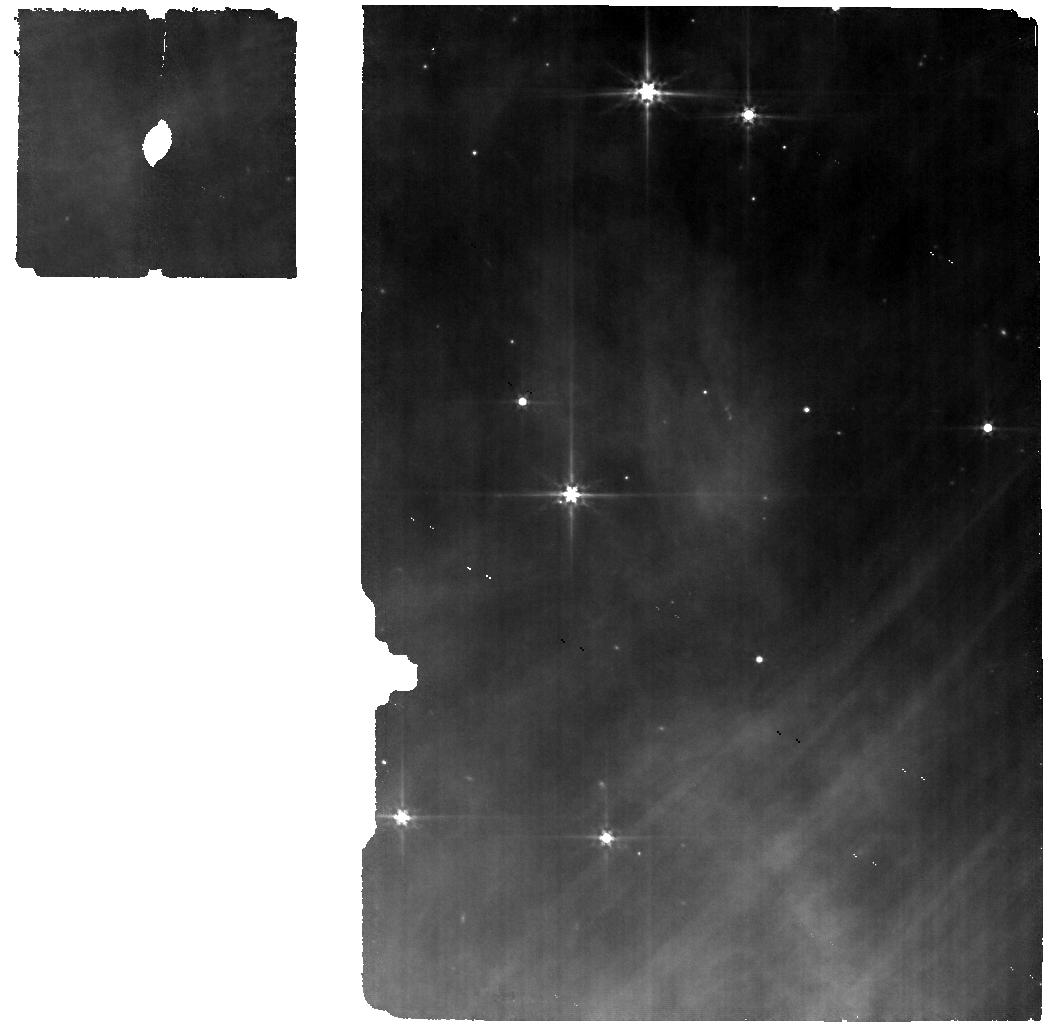
Target: SRC27. Instrument: MIRI. Filter: F560W. Exposure: 12 min. Observation ID: jw06130-o006_t006_miri_f560w

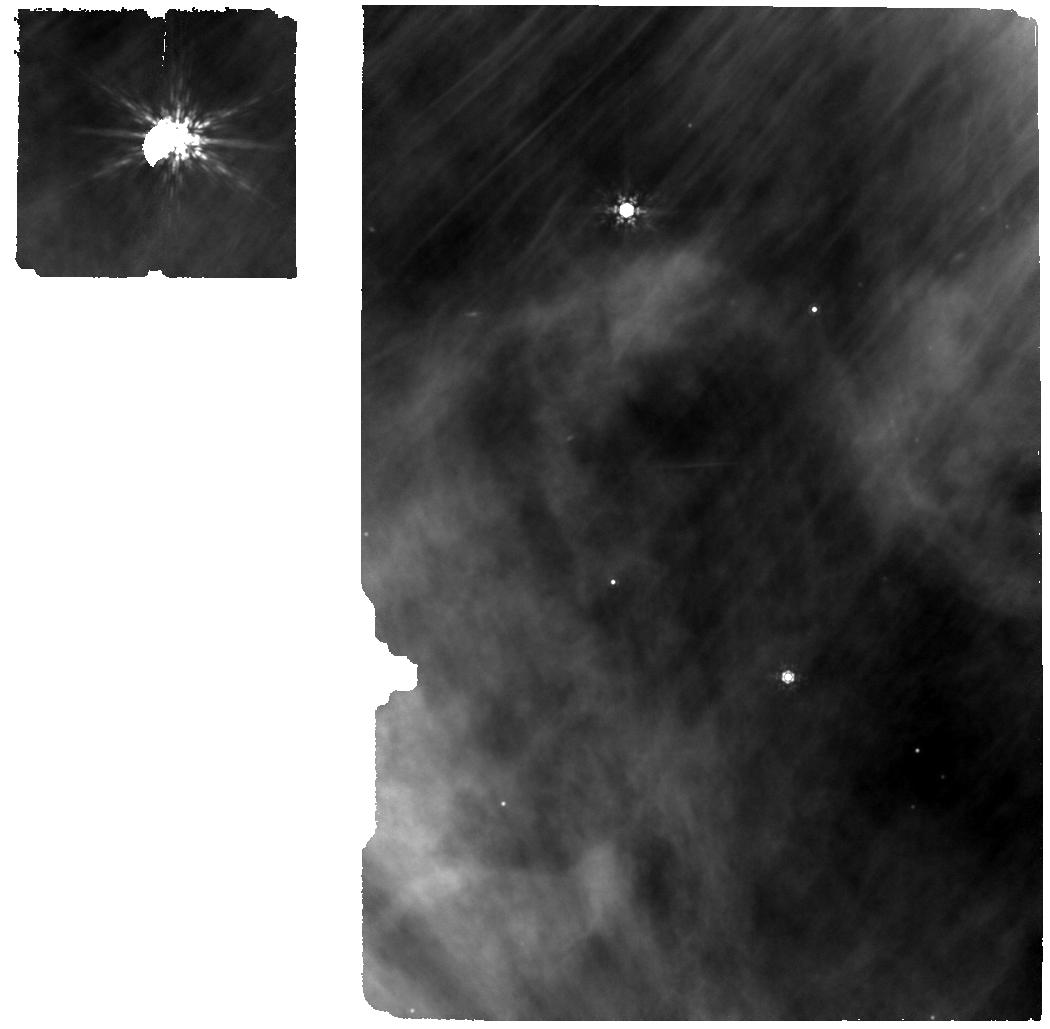
Target: SRC25. Instrument: MIRI. Filter: F1000W. Exposure: 13 min. Observation ID: jw06130-o005_t005_miri_f1000w

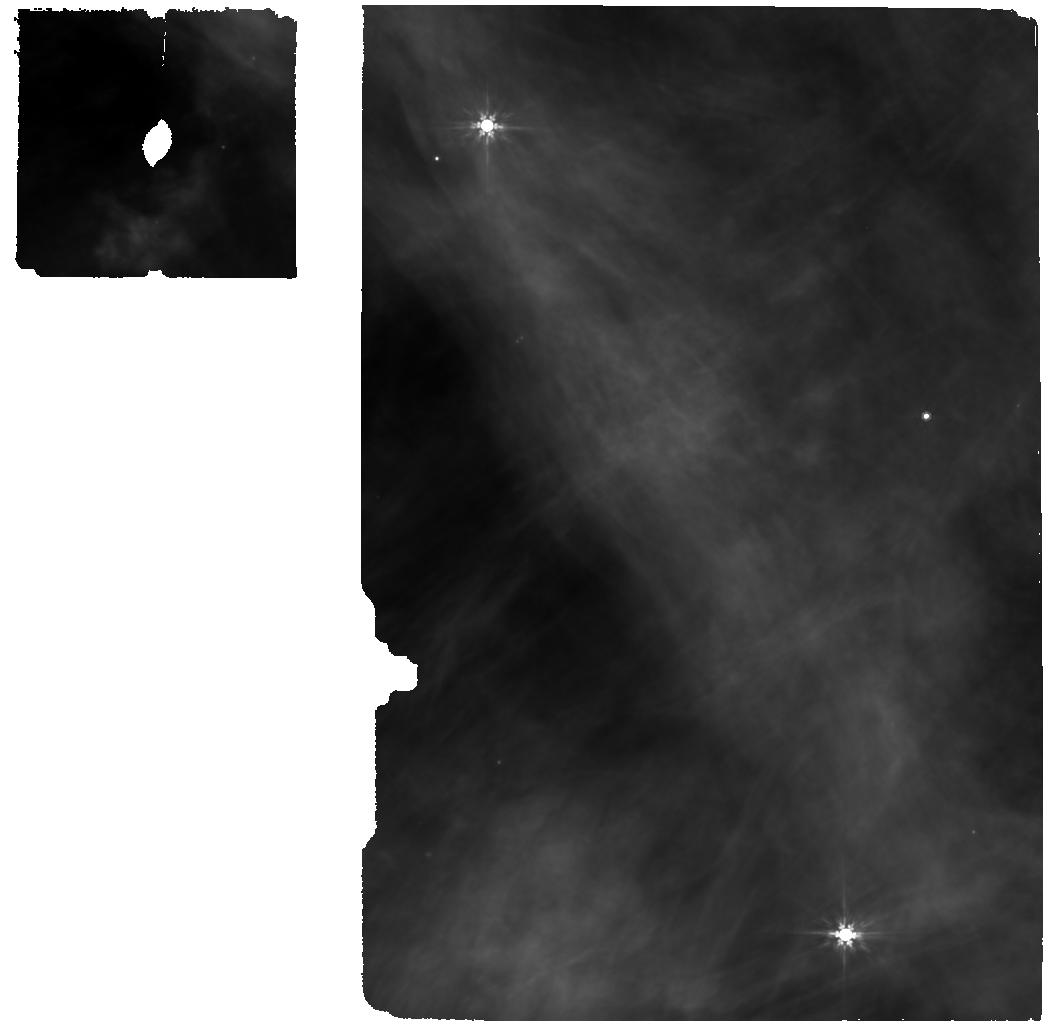
Target: SRC50. Instrument: MIRI. Filter: F770W. Exposure: 38 min. Observation ID: jw06130-o011_t011_miri_f770w

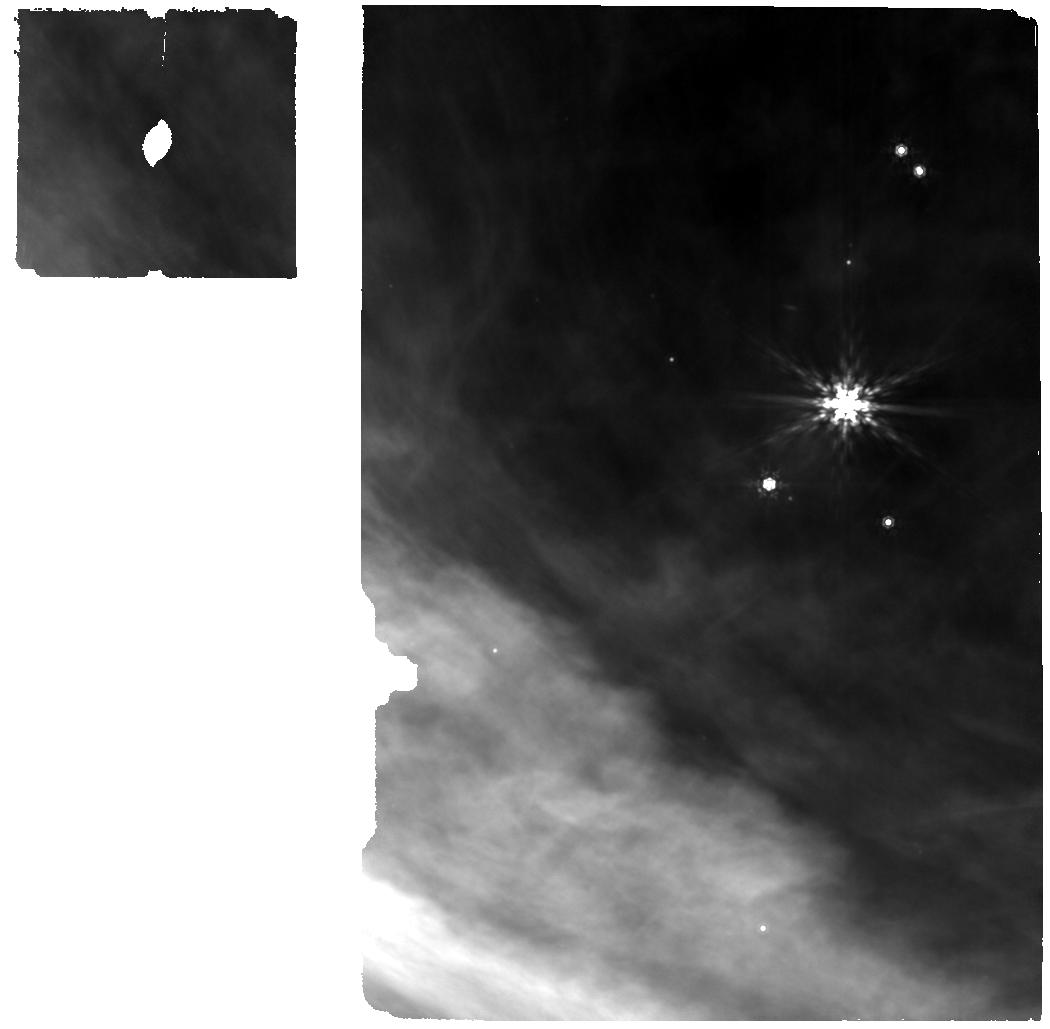
Target: SRC38. Instrument: MIRI. Filter: F1000W. Exposure: 28 min. Observation ID: jw06130-o009_t009_miri_f1000w

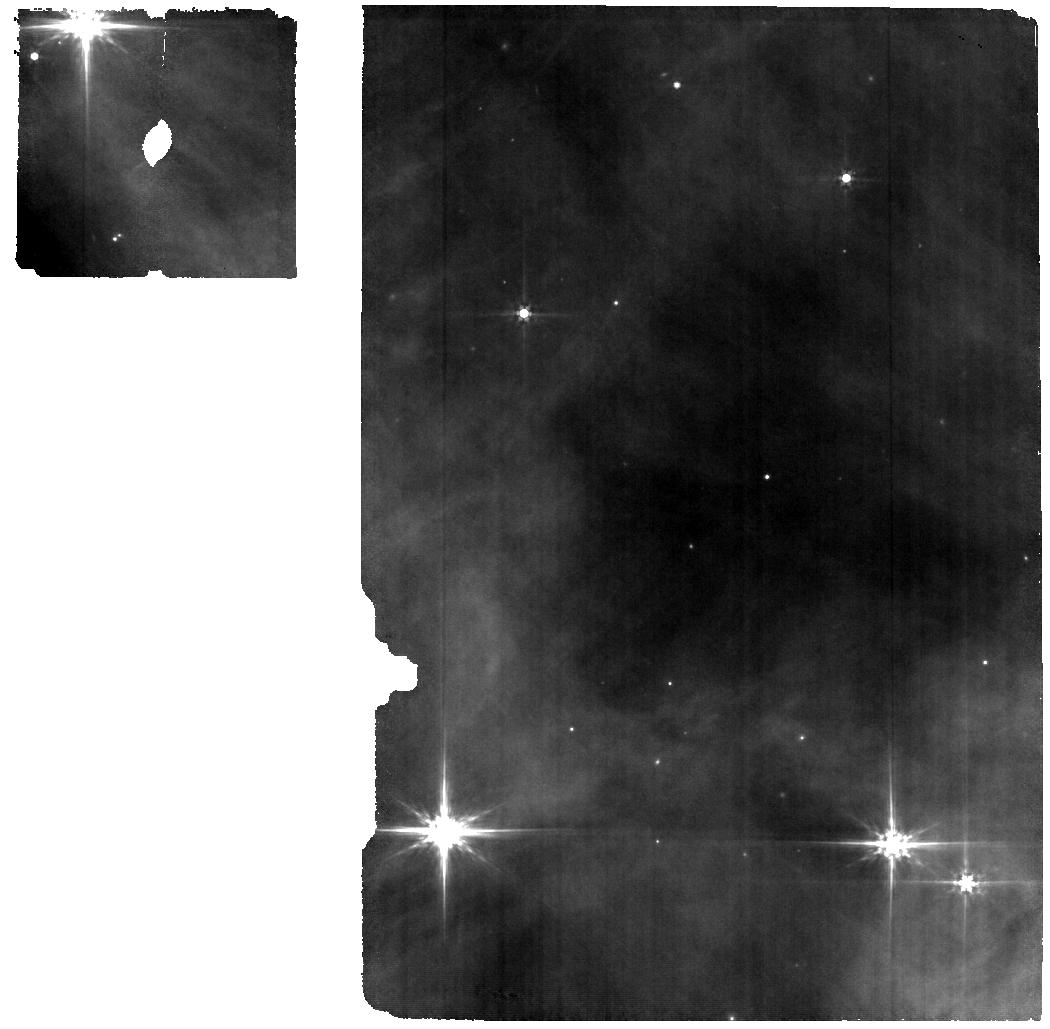
Target: SRC55. Instrument: MIRI. Filter: F560W. Exposure: 38 min. Observation ID: jw06130-o010_t010_miri_f560w

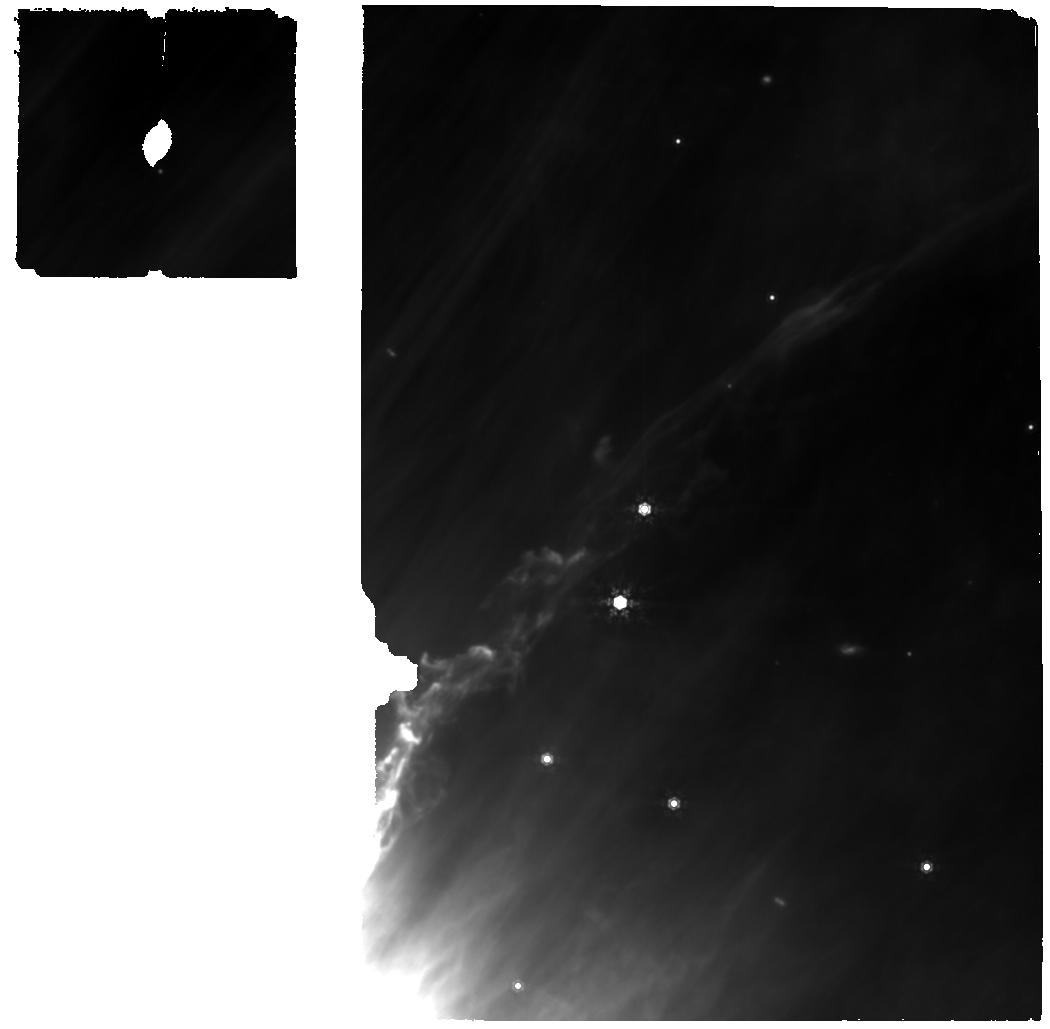
Target: SRC47. Instrument: MIRI. Filter: F1000W. Exposure: 13 min. Observation ID: jw06130-o001_t001_miri_f1000w

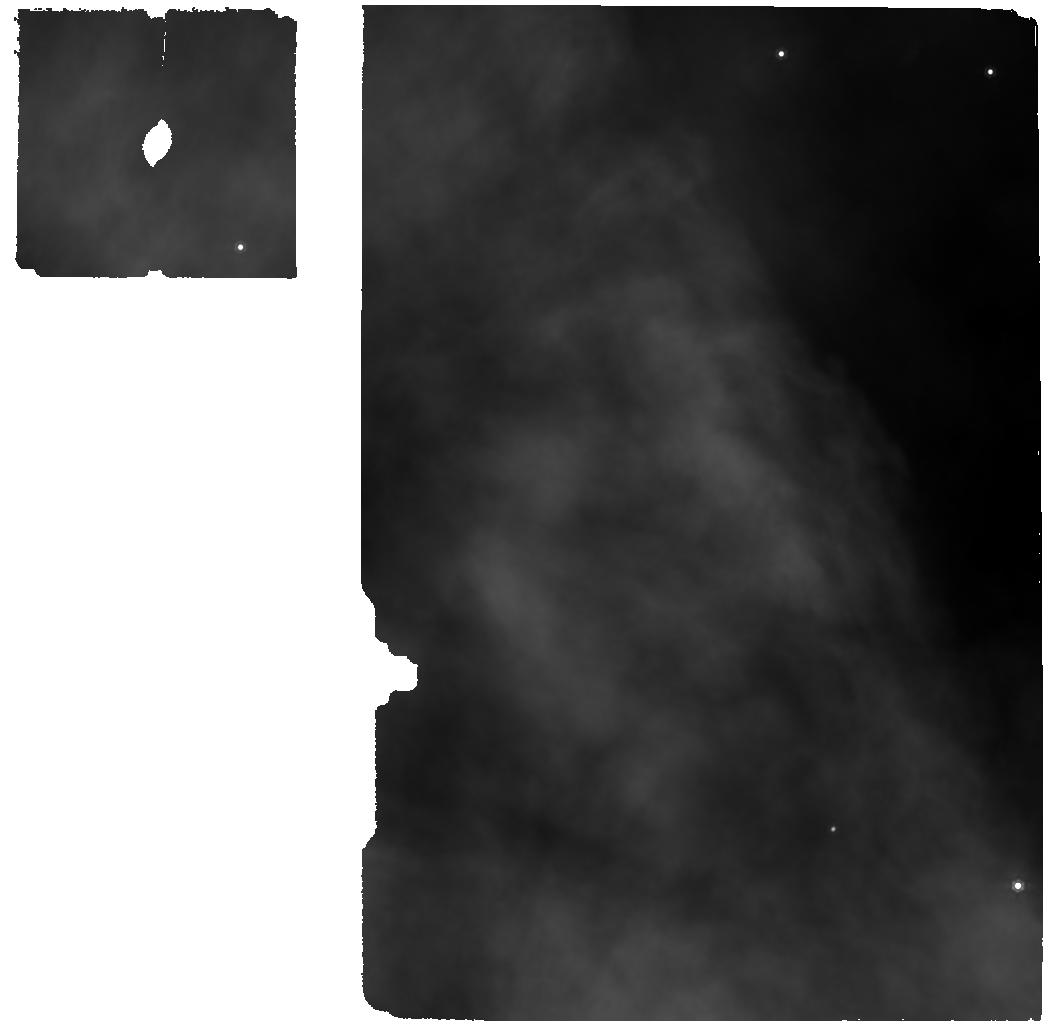
Target: SRC16. Instrument: MIRI. Filter: F1000W. Exposure: 12 min. Observation ID: jw06130-o007_t007_miri_f1000w

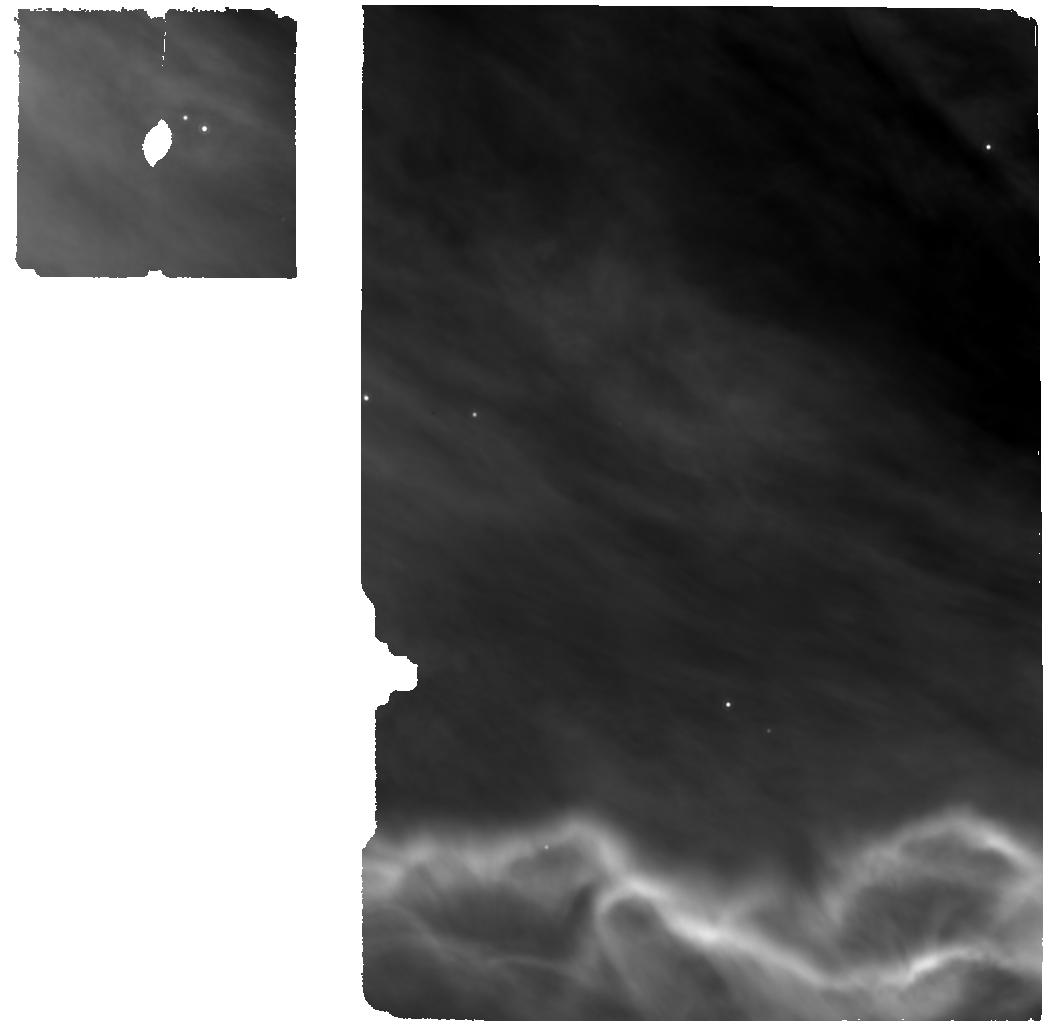
Target: SRC23. Instrument: MIRI. Filter: F1000W. Exposure: 13 min. Observation ID: jw06130-o008_t008_miri_f1000w

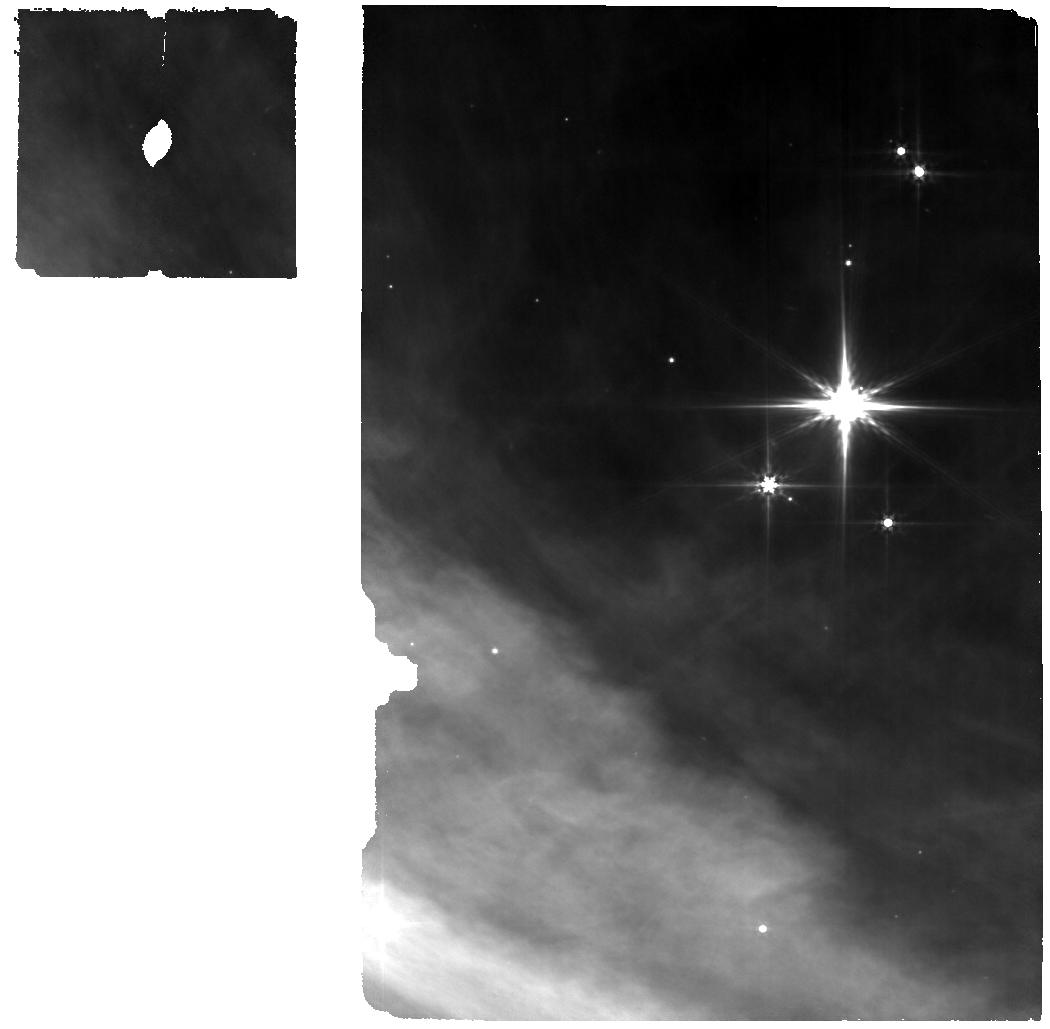
Target: SRC38. Instrument: MIRI. Filter: F560W. Exposure: 28 min. Observation ID: jw06130-o009_t009_miri_f560w

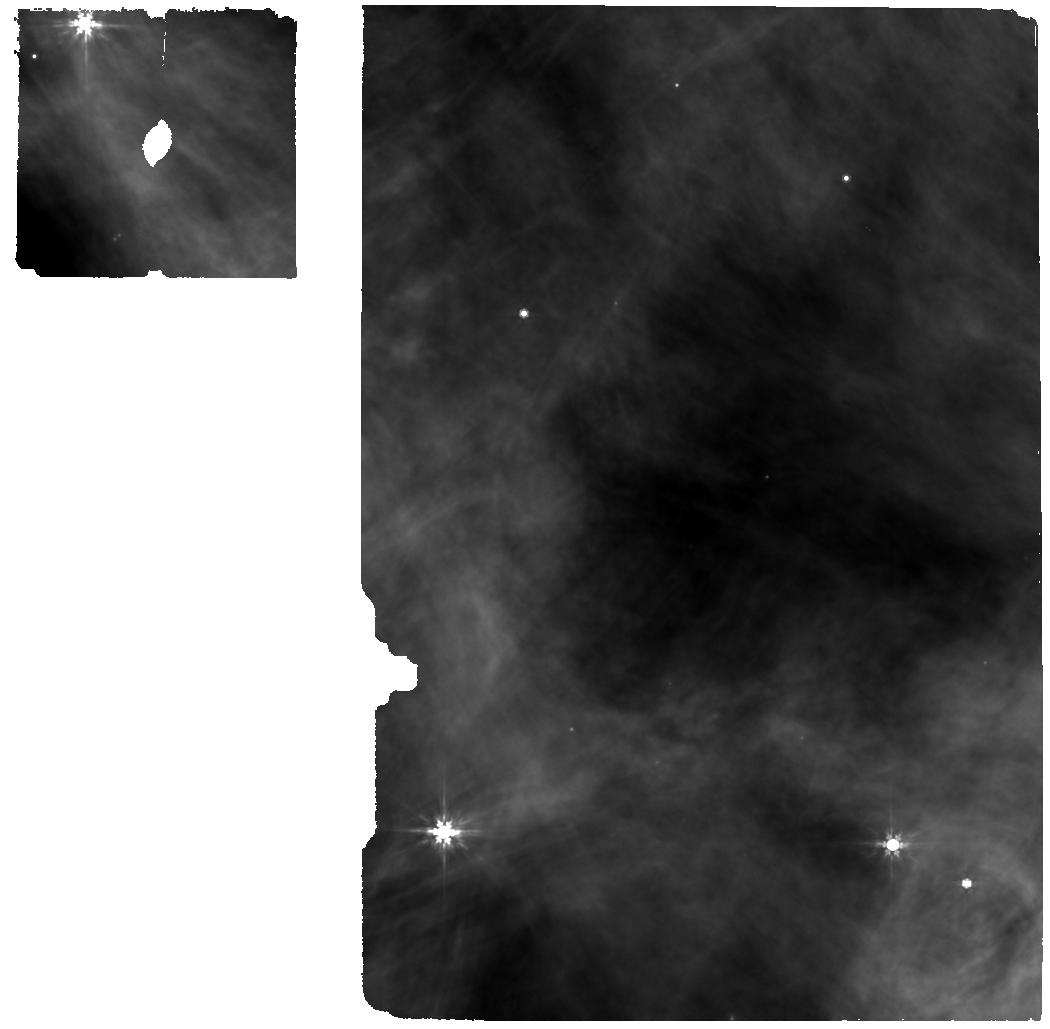
Target: SRC55. Instrument: MIRI. Filter: F770W. Exposure: 38 min. Observation ID: jw06130-o010_t010_miri_f770w

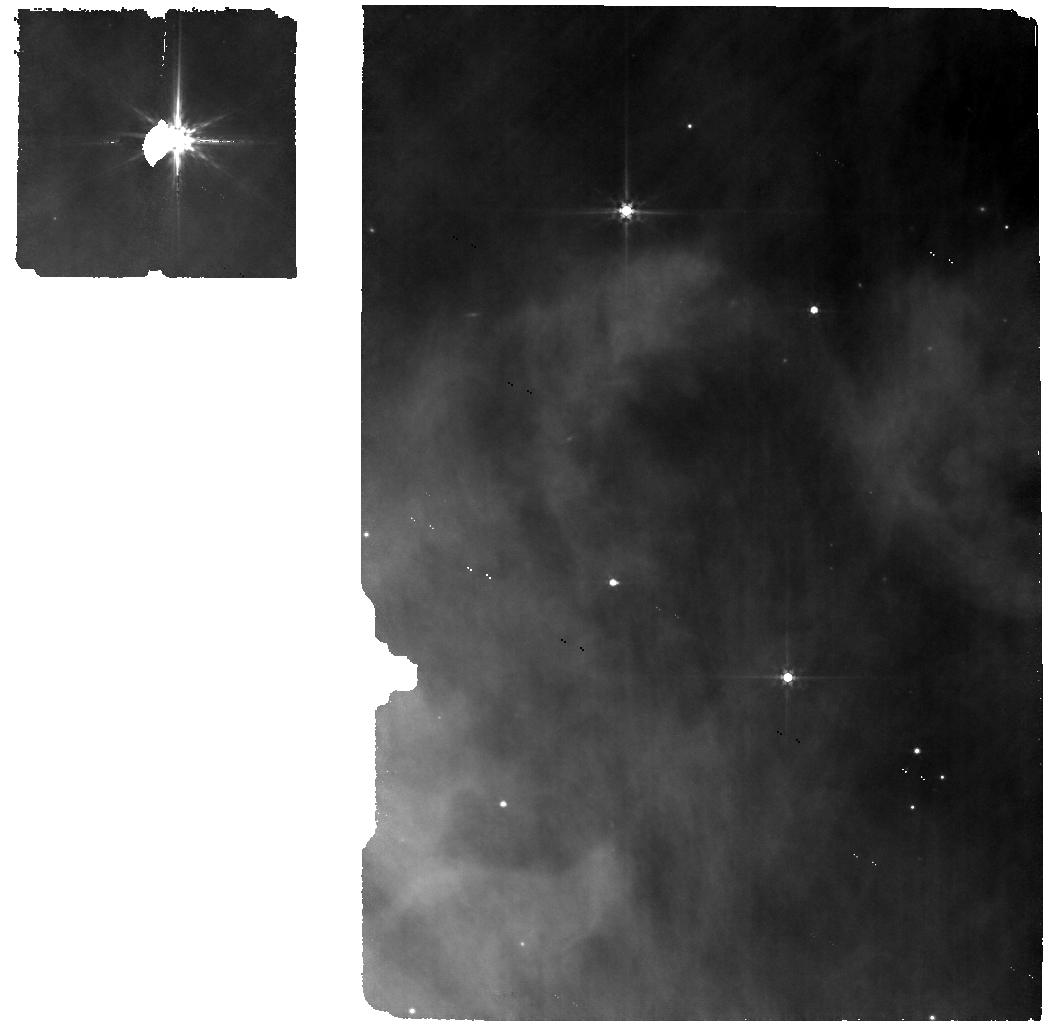
Target: SRC25. Instrument: MIRI. Filter: F560W. Exposure: 13 min. Observation ID: jw06130-o005_t005_miri_f560w

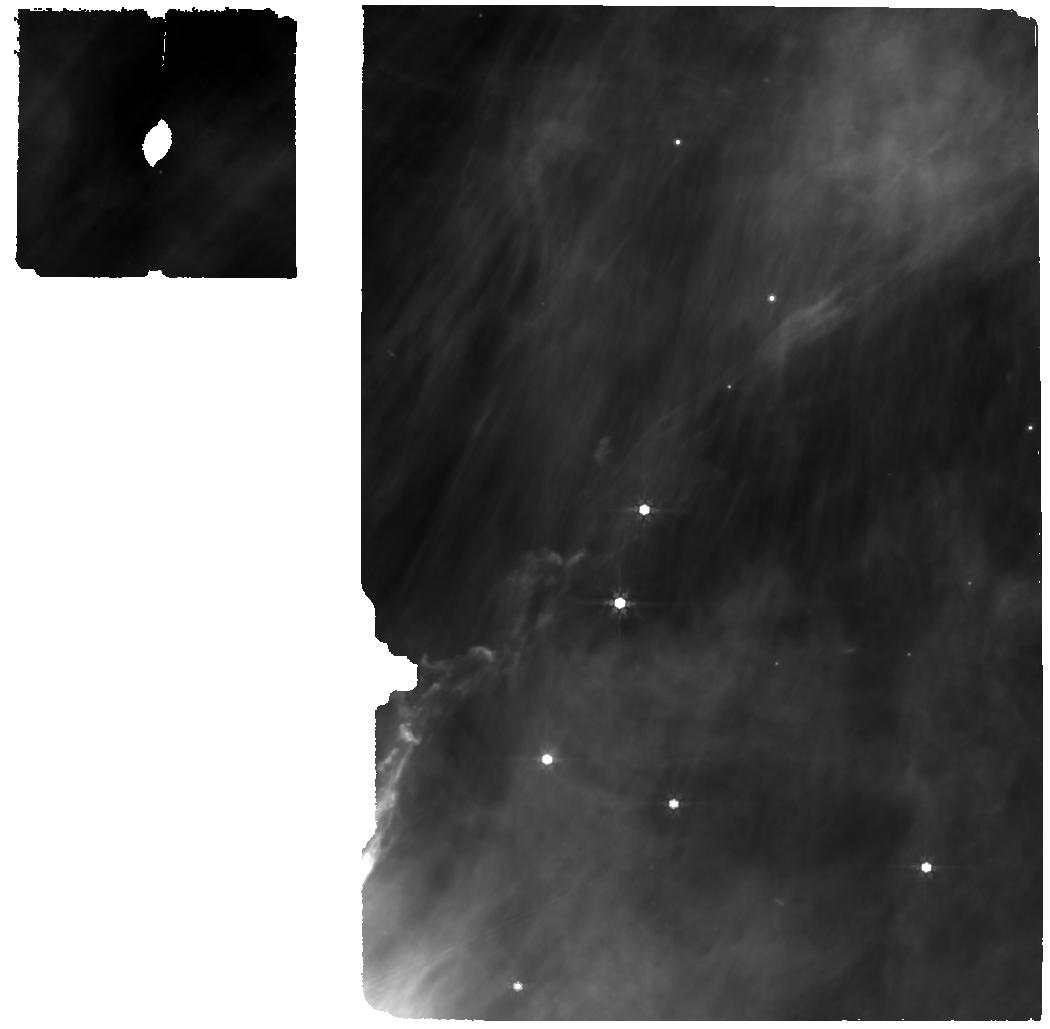
Target: SRC47. Instrument: MIRI. Filter: F770W. Exposure: 13 min. Observation ID: jw06130-o001_t001_miri_f770w

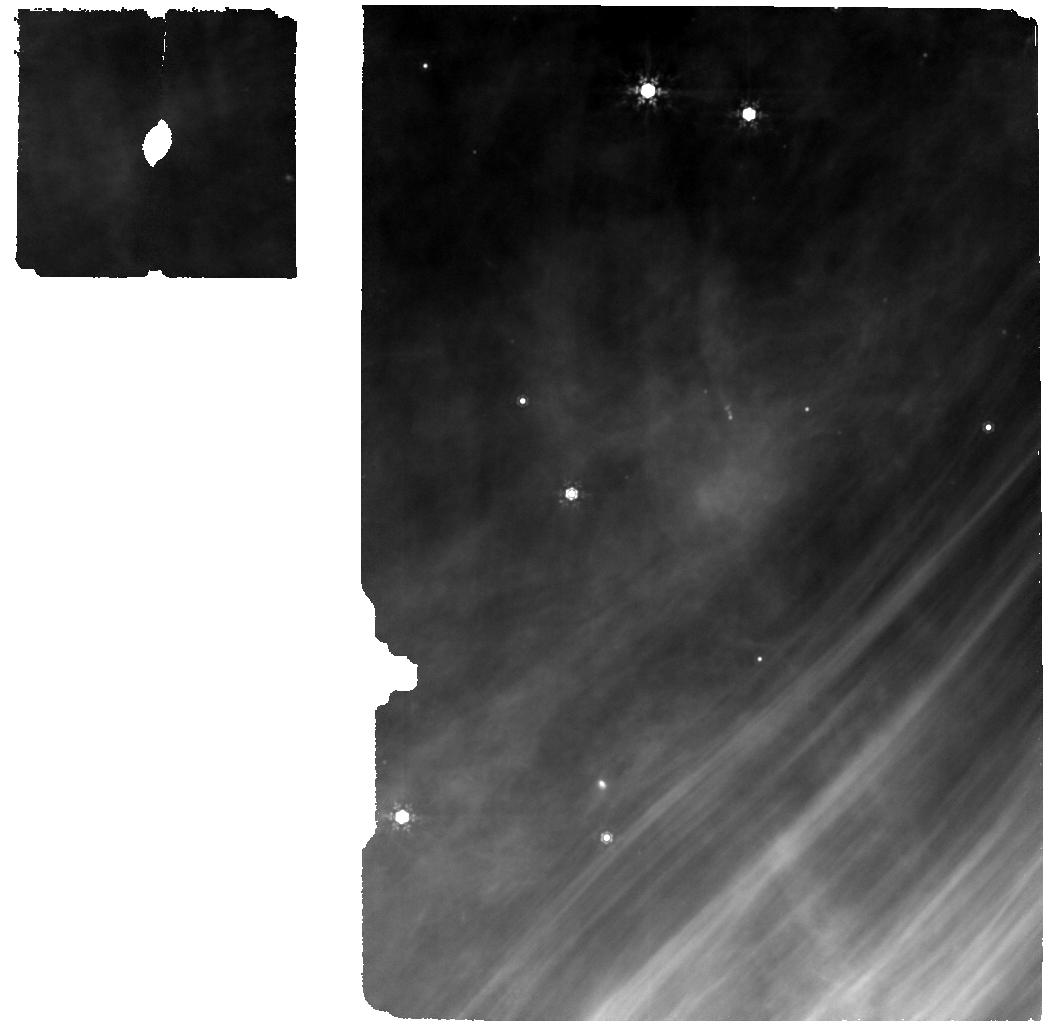
Target: SRC27. Instrument: MIRI. Filter: F1000W. Exposure: 12 min. Observation ID: jw06130-o006_t006_miri_f1000w

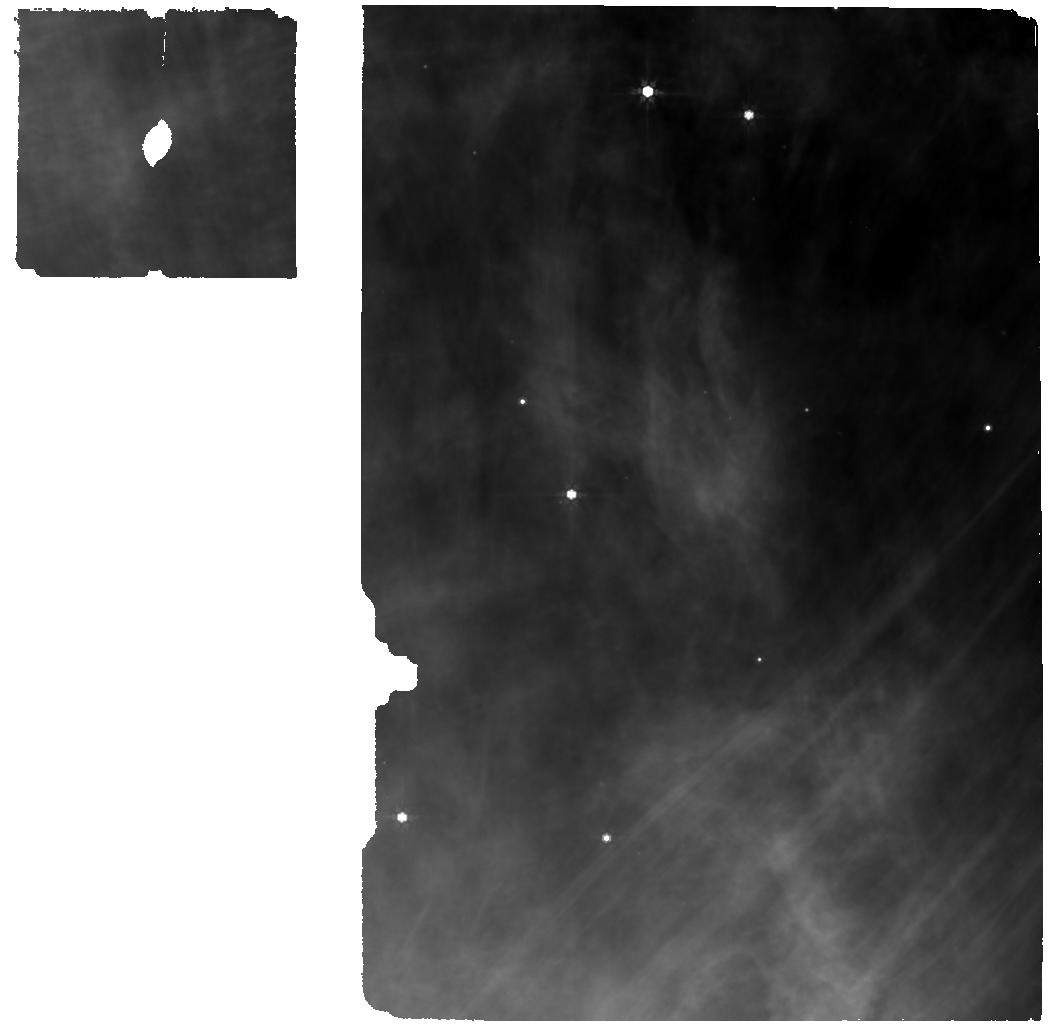
Target: SRC27. Instrument: MIRI. Filter: F770W. Exposure: 12 min. Observation ID: jw06130-o006_t006_miri_f770w

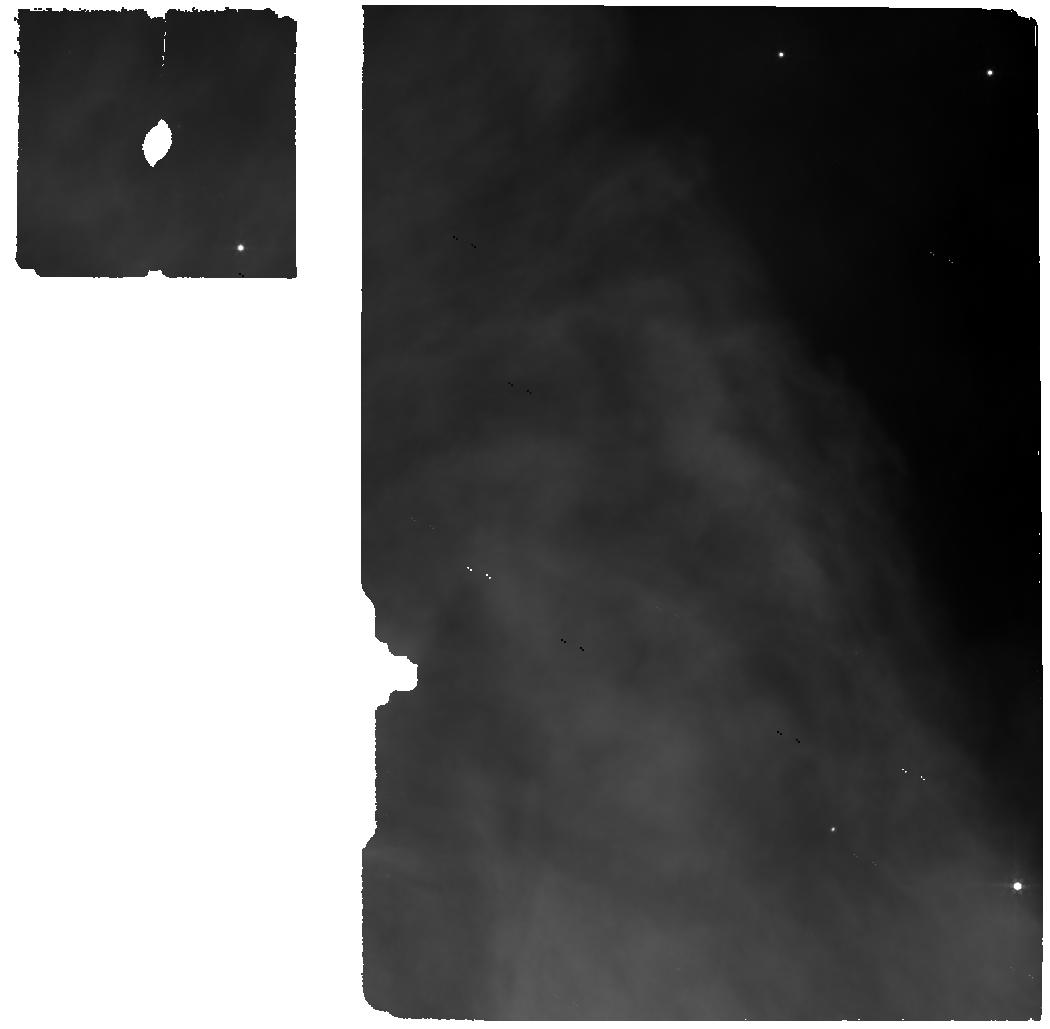
Target: SRC16. Instrument: MIRI. Filter: F560W. Exposure: 12 min. Observation ID: jw06130-o007_t007_miri_f560w

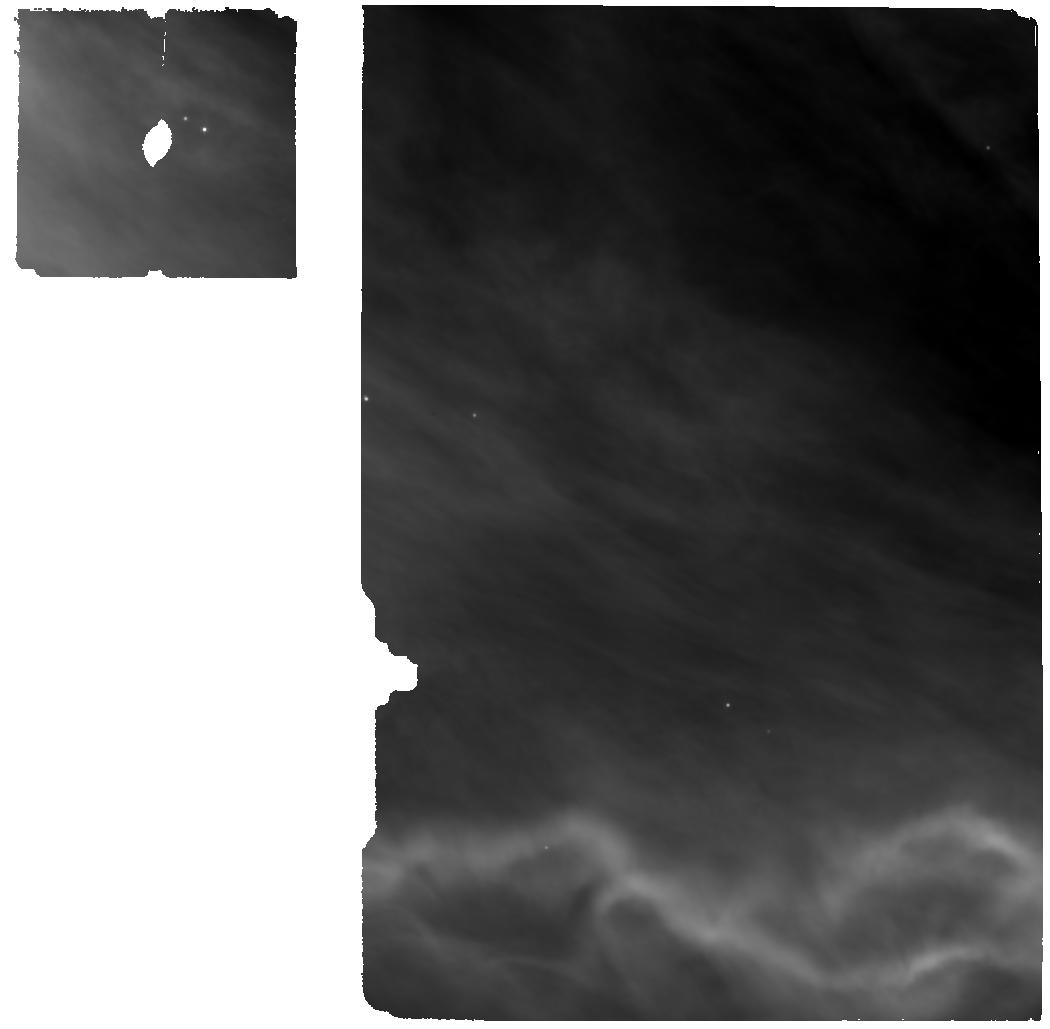
Target: SRC23. Instrument: MIRI. Filter: F770W. Exposure: 13 min. Observation ID: jw06130-o008_t008_miri_f770w

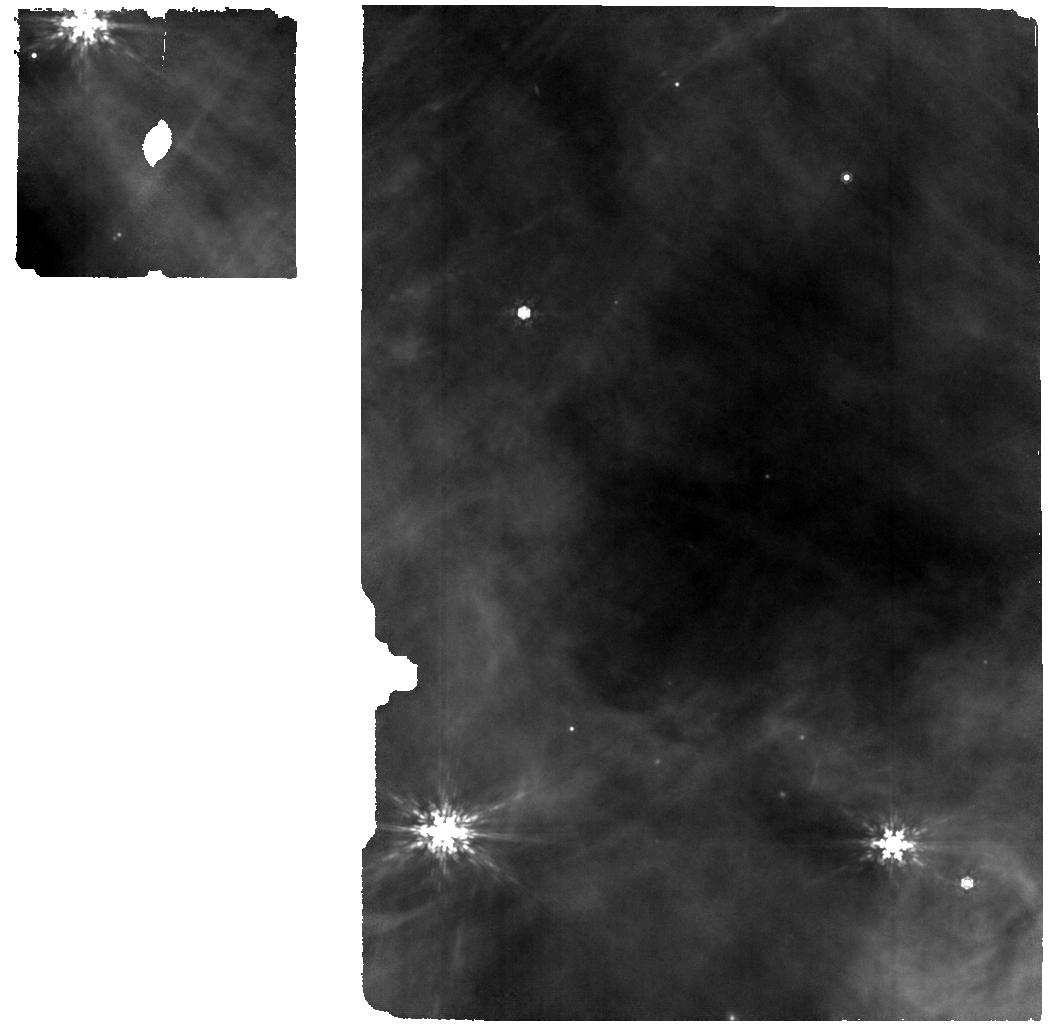
Target: SRC55. Instrument: MIRI. Filter: F1000W. Exposure: 38 min. Observation ID: jw06130-o010_t010_miri_f1000w

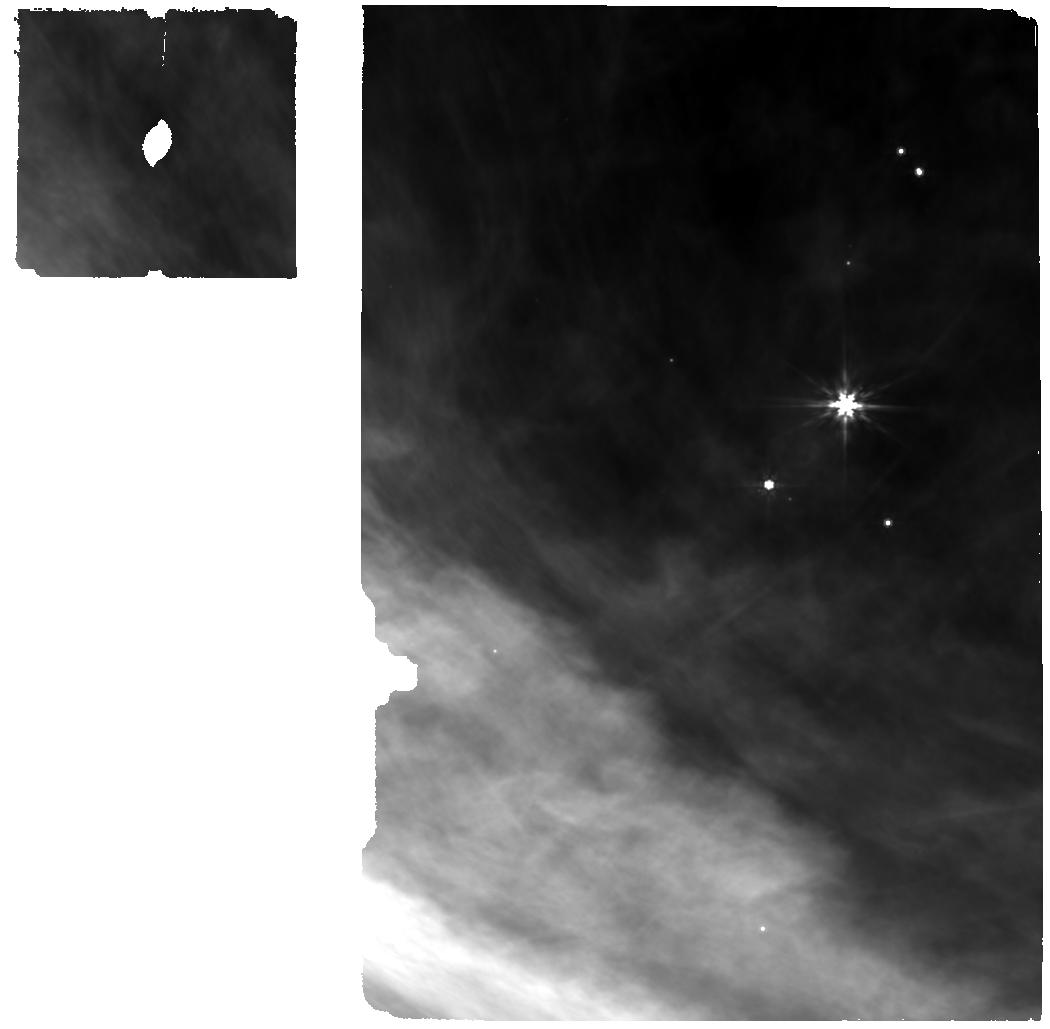
Target: SRC38. Instrument: MIRI. Filter: F770W. Exposure: 28 min. Observation ID: jw06130-o009_t009_miri_f770w

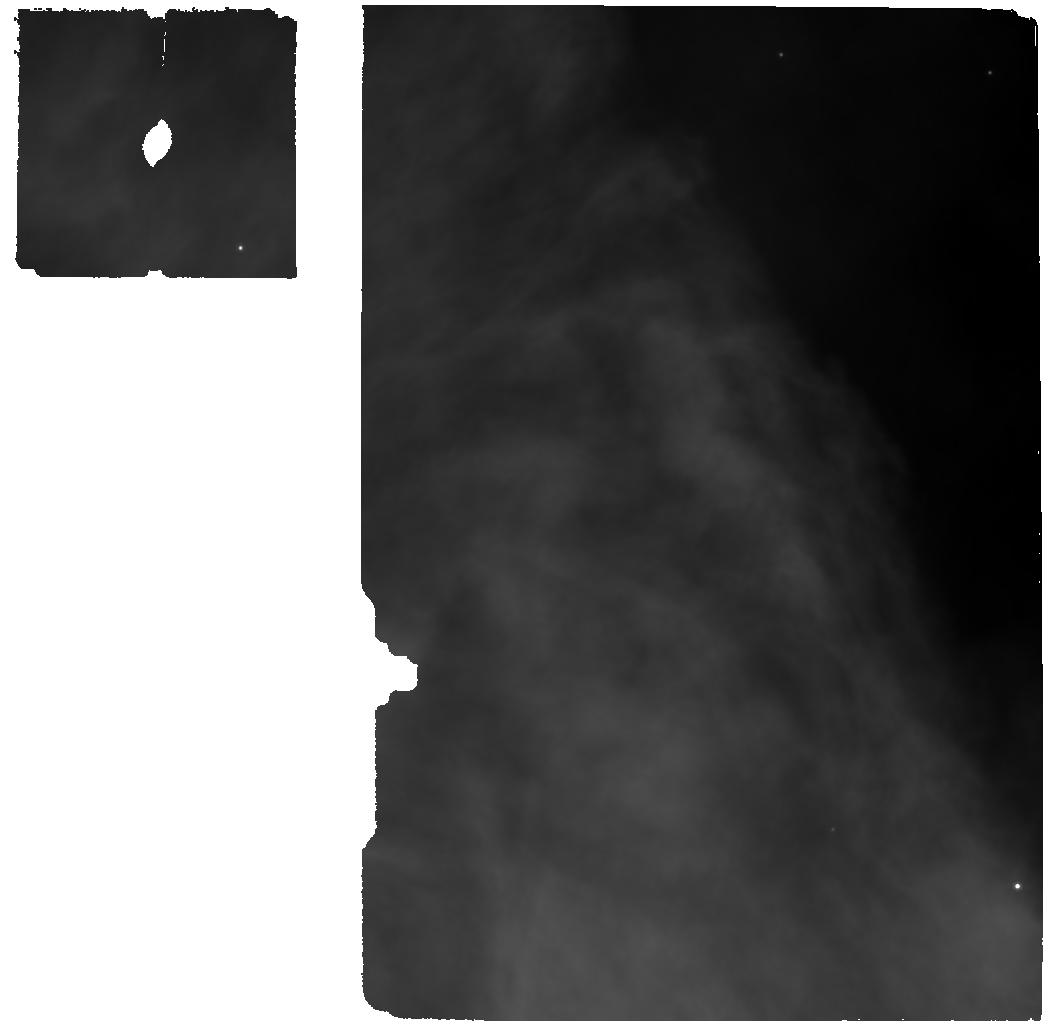
Target: SRC16. Instrument: MIRI. Filter: F770W. Exposure: 12 min. Observation ID: jw06130-o007_t007_miri_f770w

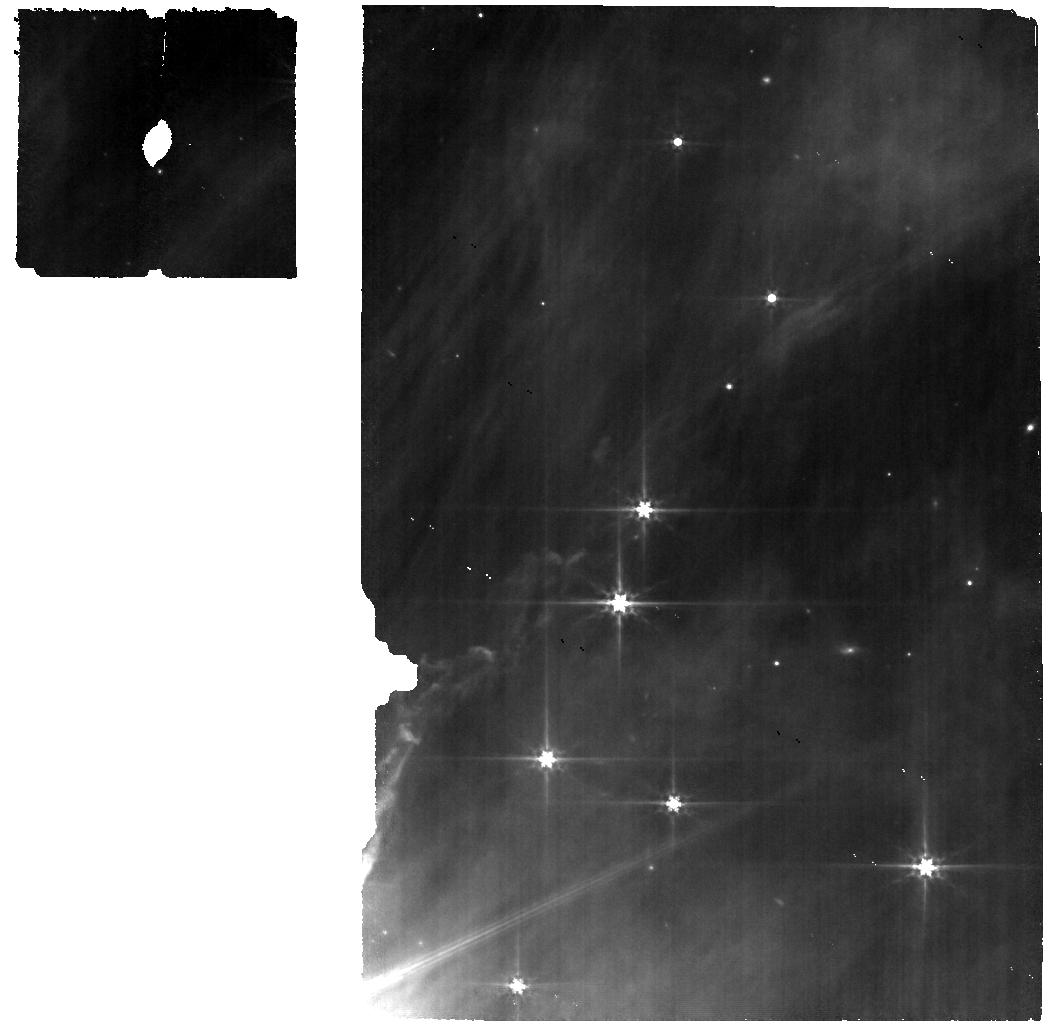
Target: SRC47. Instrument: MIRI. Filter: F560W. Exposure: 13 min. Observation ID: jw06130-o001_t001_miri_f560w

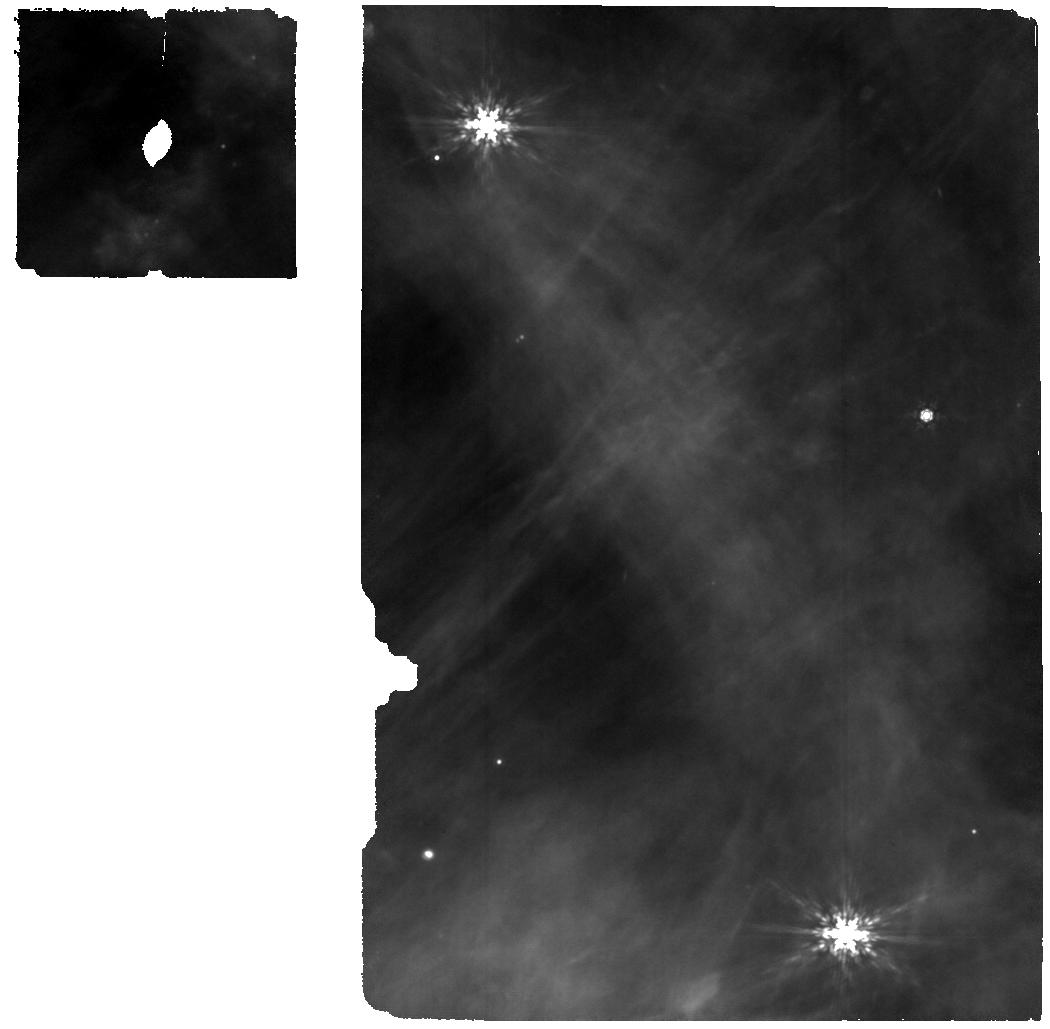
Target: SRC50. Instrument: MIRI. Filter: F1000W. Exposure: 38 min. Observation ID: jw06130-o011_t011_miri_f1000w

The most typical planet formation in the most typical environments (PI: Boyden, Ryan)

The inner (<10 AU) regions of protoplanetary disks are where most planets form locally, therefore understanding the structure, composition, and evolution of the inner disk is crucial to interpreting the demographics of exoplanets. We propose joint JWST MIRI-MRS and ALMA 0.87 mm observations of 11 protoplanetary disks in the Orion NGC 1977 region. NGC 1977 is a young stellar cluster with a UV radiation field that is weaker than those found at the centers of O-star-hosting clusters, but stronger than those found in low-mass star-forming regions (SFRs). These “intermediate” UV fields are the most common external UV radiation field strengths found in Galactic SFRs, yet disk properties in intermediately irradiated SFRs remain poorly constrained. Theoretical work suggests that intermediate external UV fields may dramatically affect the chemical evolution of the inner regions of protoplanetary disks through enhanced irradiation of the outer disk and subsequent mixing of the outer and inner disk. Our program will test this hypothesis by measuring the inner disk chemical inventories and outer disk mm dust reservoirs over a representative sample of intermediately irradiated disks. With these measurements, we will be able to 1) determine whether intermediately irradiated disks have different inner disk compositions than disks in low-mass (i.e., weakly irradiated) SFRs, and 2) identify the dominant physical mechanisms driving the observed chemical differences (or lack thereof). This program will constrain the initial conditions of planet formation in the most common environments of star formation, and it will complement ongoing Cycle 1/2 MIRI-MRS surveys of other disk populations.